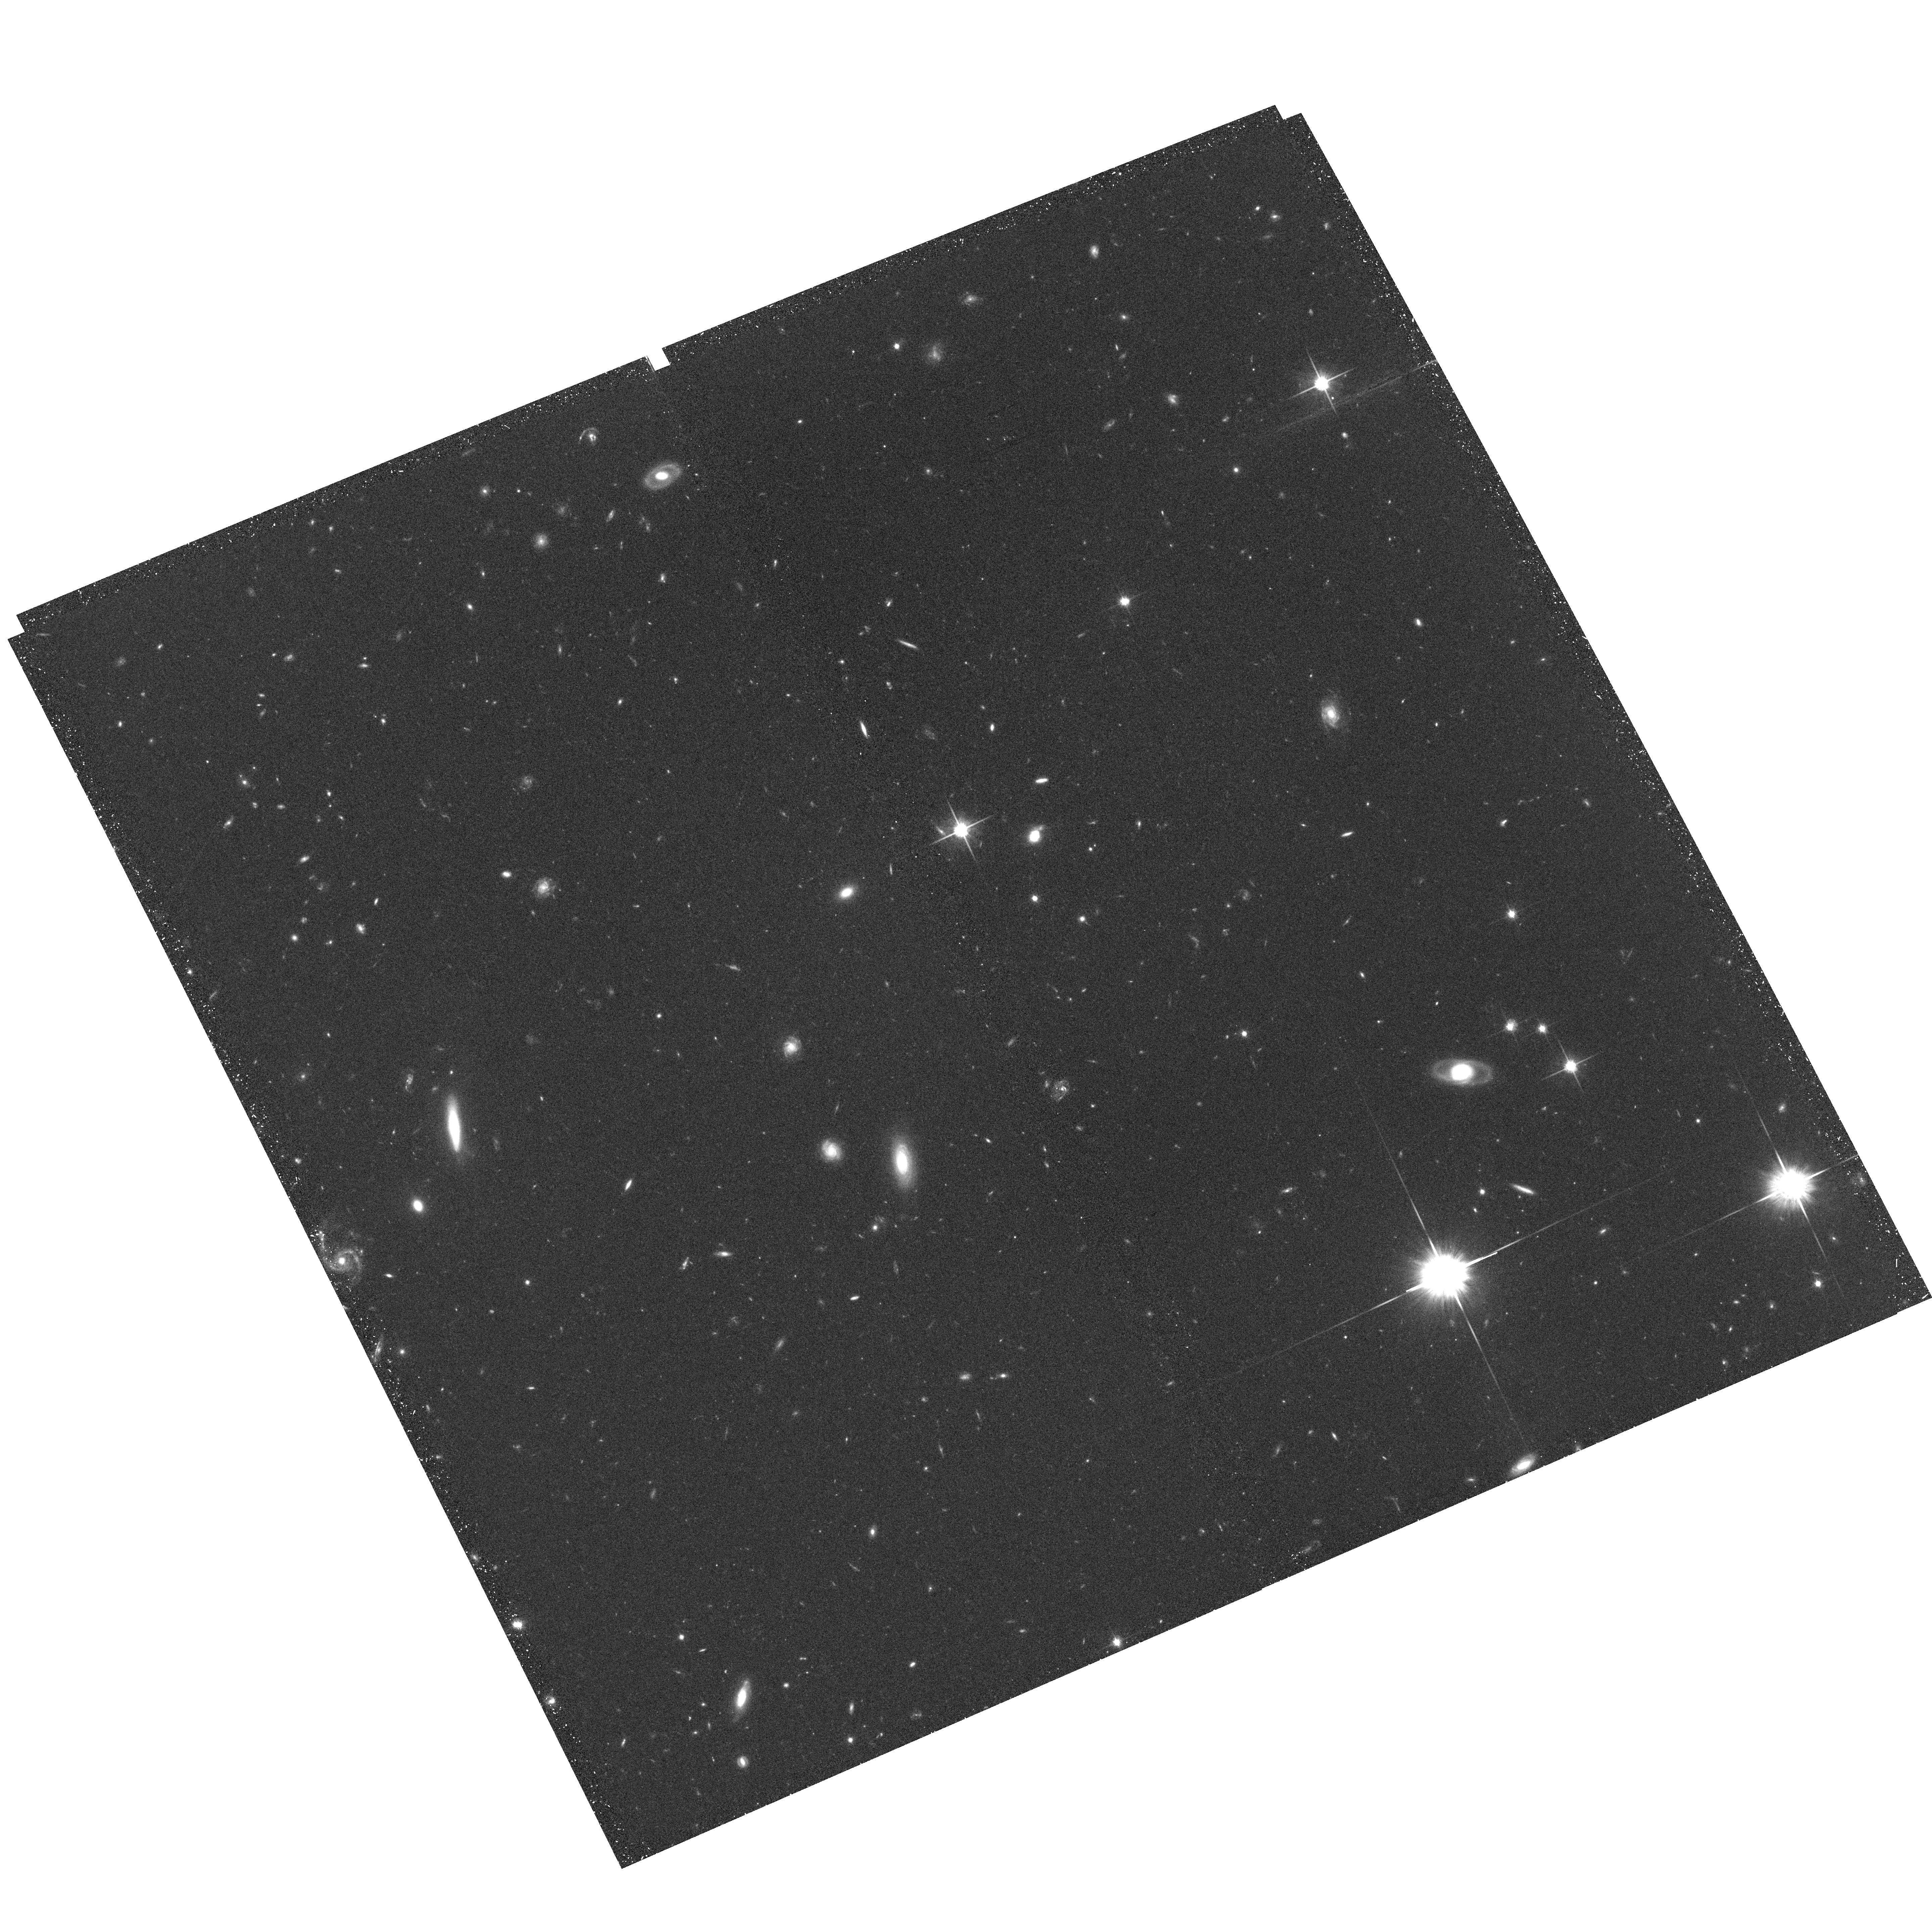
Target: field at RA 132.113°, Dec 44.721°. Instrument: ACS/WFC. Filter: F814W. Exposure: 37 min. Observation ID: hst_10825_02_acs_wfc_f814w_j9si02

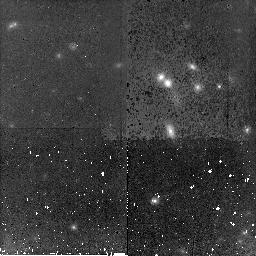
Target: GAL-084849+445157. Instrument: NICMOS/NIC2. Filter: F160W. Exposure: 44 min. Observation ID: n9si01010

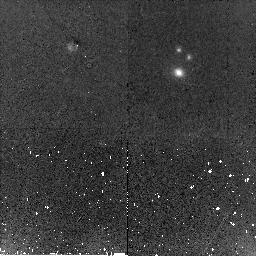
Target: GAL-084843+445519. Instrument: NICMOS/NIC2. Filter: F160W. Exposure: 44 min. Observation ID: n9si04010

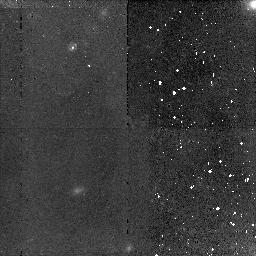
Target: GAL-084911+445157. Instrument: NICMOS/NIC2. Filter: F160W. Exposure: 44 min. Observation ID: n9si12010

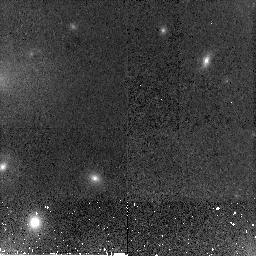
Target: GAL-084859+445139. Instrument: NICMOS/NIC2. Filter: F160W. Exposure: 44 min. Observation ID: n9si07010

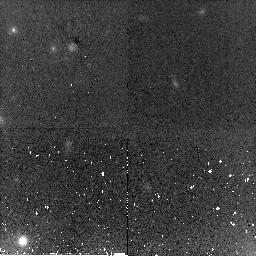
Target: GAL-084855+445205. Instrument: NICMOS/NIC2. Filter: F160W. Exposure: 44 min. Observation ID: n9si11010

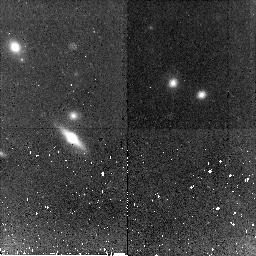
Target: GAL-084900+445251. Instrument: NICMOS/NIC2. Filter: F160W. Exposure: 44 min. Observation ID: n9si09010

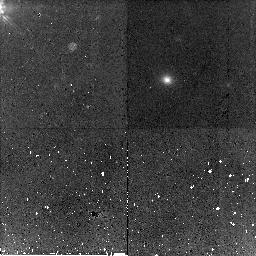
Target: GAL-084910+445016. Instrument: NICMOS/NIC2. Filter: F160W. Exposure: 44 min. Observation ID: n9si10010

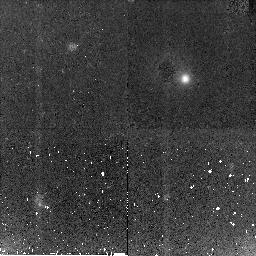
Target: GAL-084849+445416. Instrument: NICMOS/NIC2. Filter: F160W. Exposure: 44 min. Observation ID: n9si06010

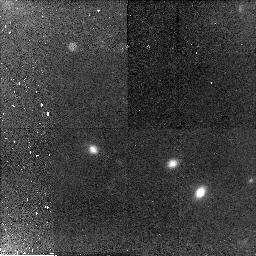
Target: GAL-084856+445128. Instrument: NICMOS/NIC2. Filter: F160W. Exposure: 44 min. Observation ID: n9si02010

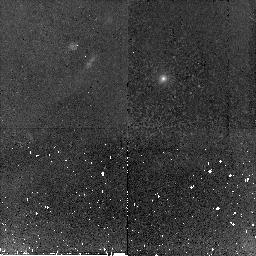
Target: GAL-084905+445204. Instrument: NICMOS/NIC2. Filter: F160W. Exposure: 44 min. Observation ID: n9si08010

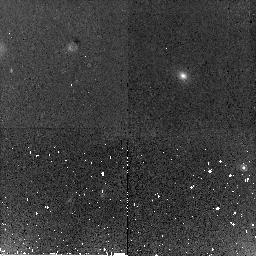
Target: GAL-084850+445202. Instrument: NICMOS/NIC2. Filter: F160W. Exposure: 44 min. Observation ID: n9si03010

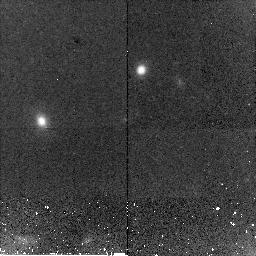
Target: GAL-084911+445127. Instrument: NICMOS/NIC2. Filter: F160W. Exposure: 44 min. Observation ID: n9si05010

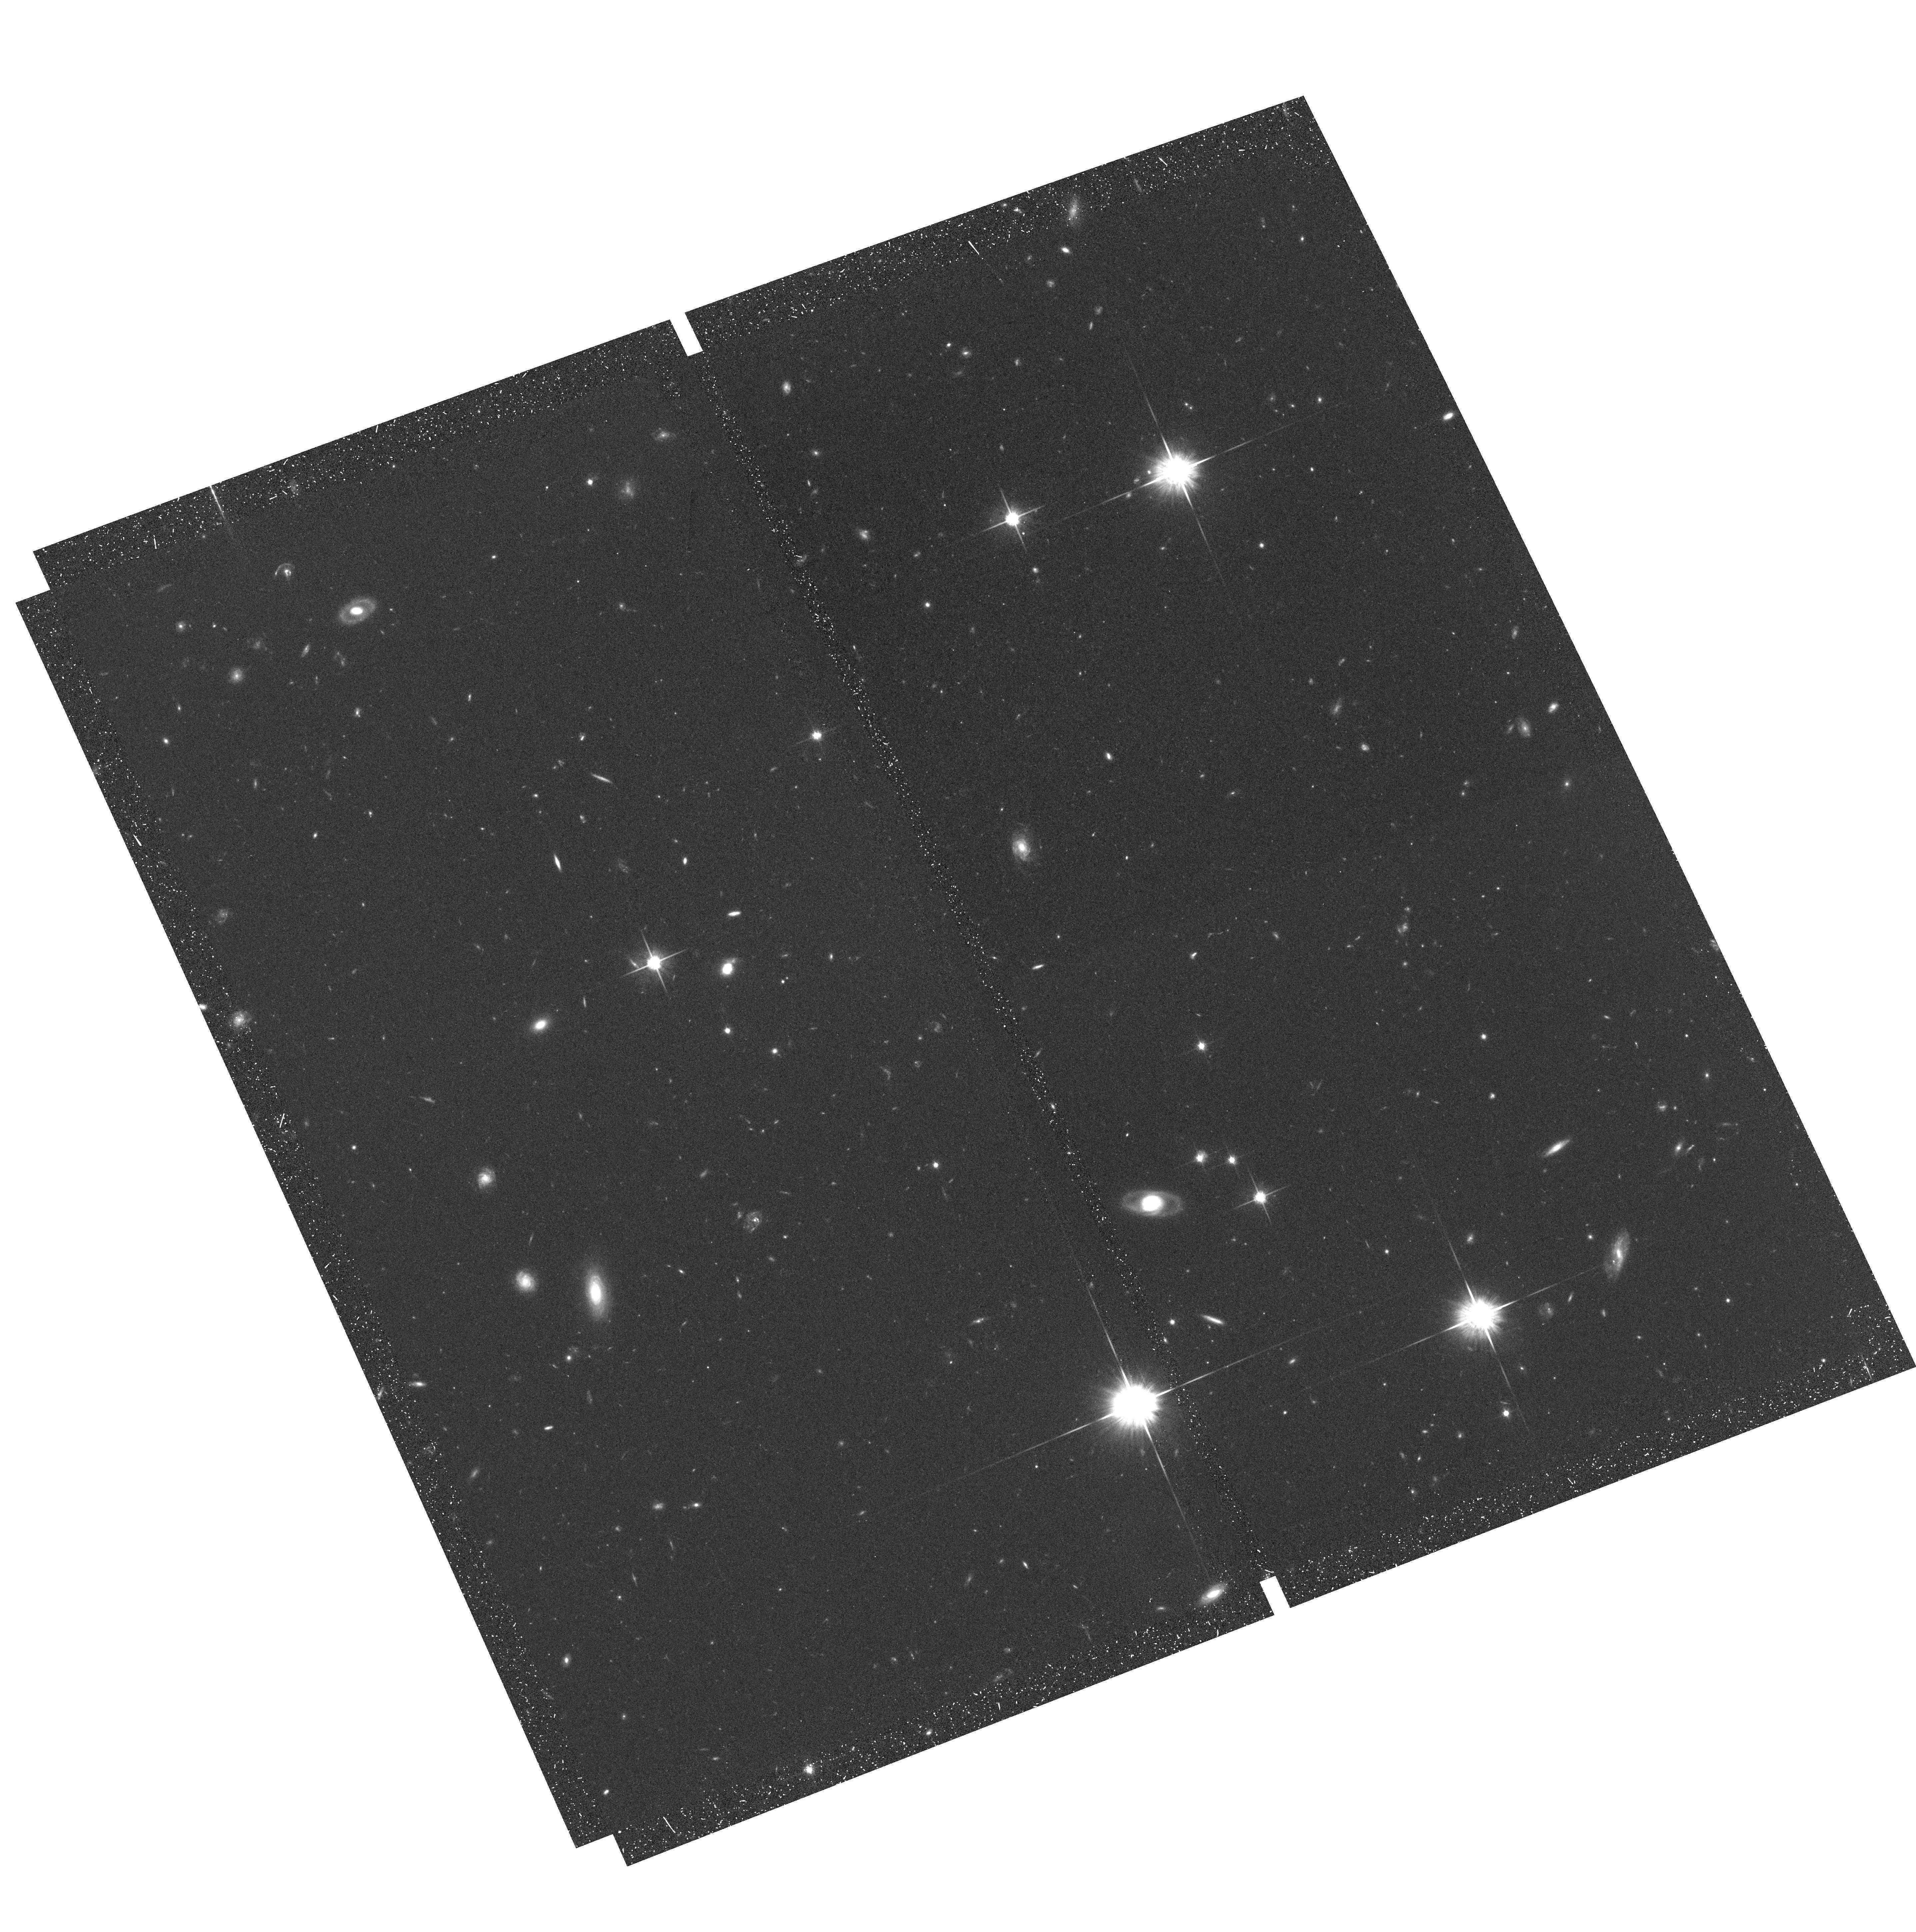
Target: field at RA 132.093°, Dec 44.726°. Instrument: ACS/WFC. Filter: F814W. Exposure: 37 min. Observation ID: hst_10825_03_acs_wfc_f814w_j9si03

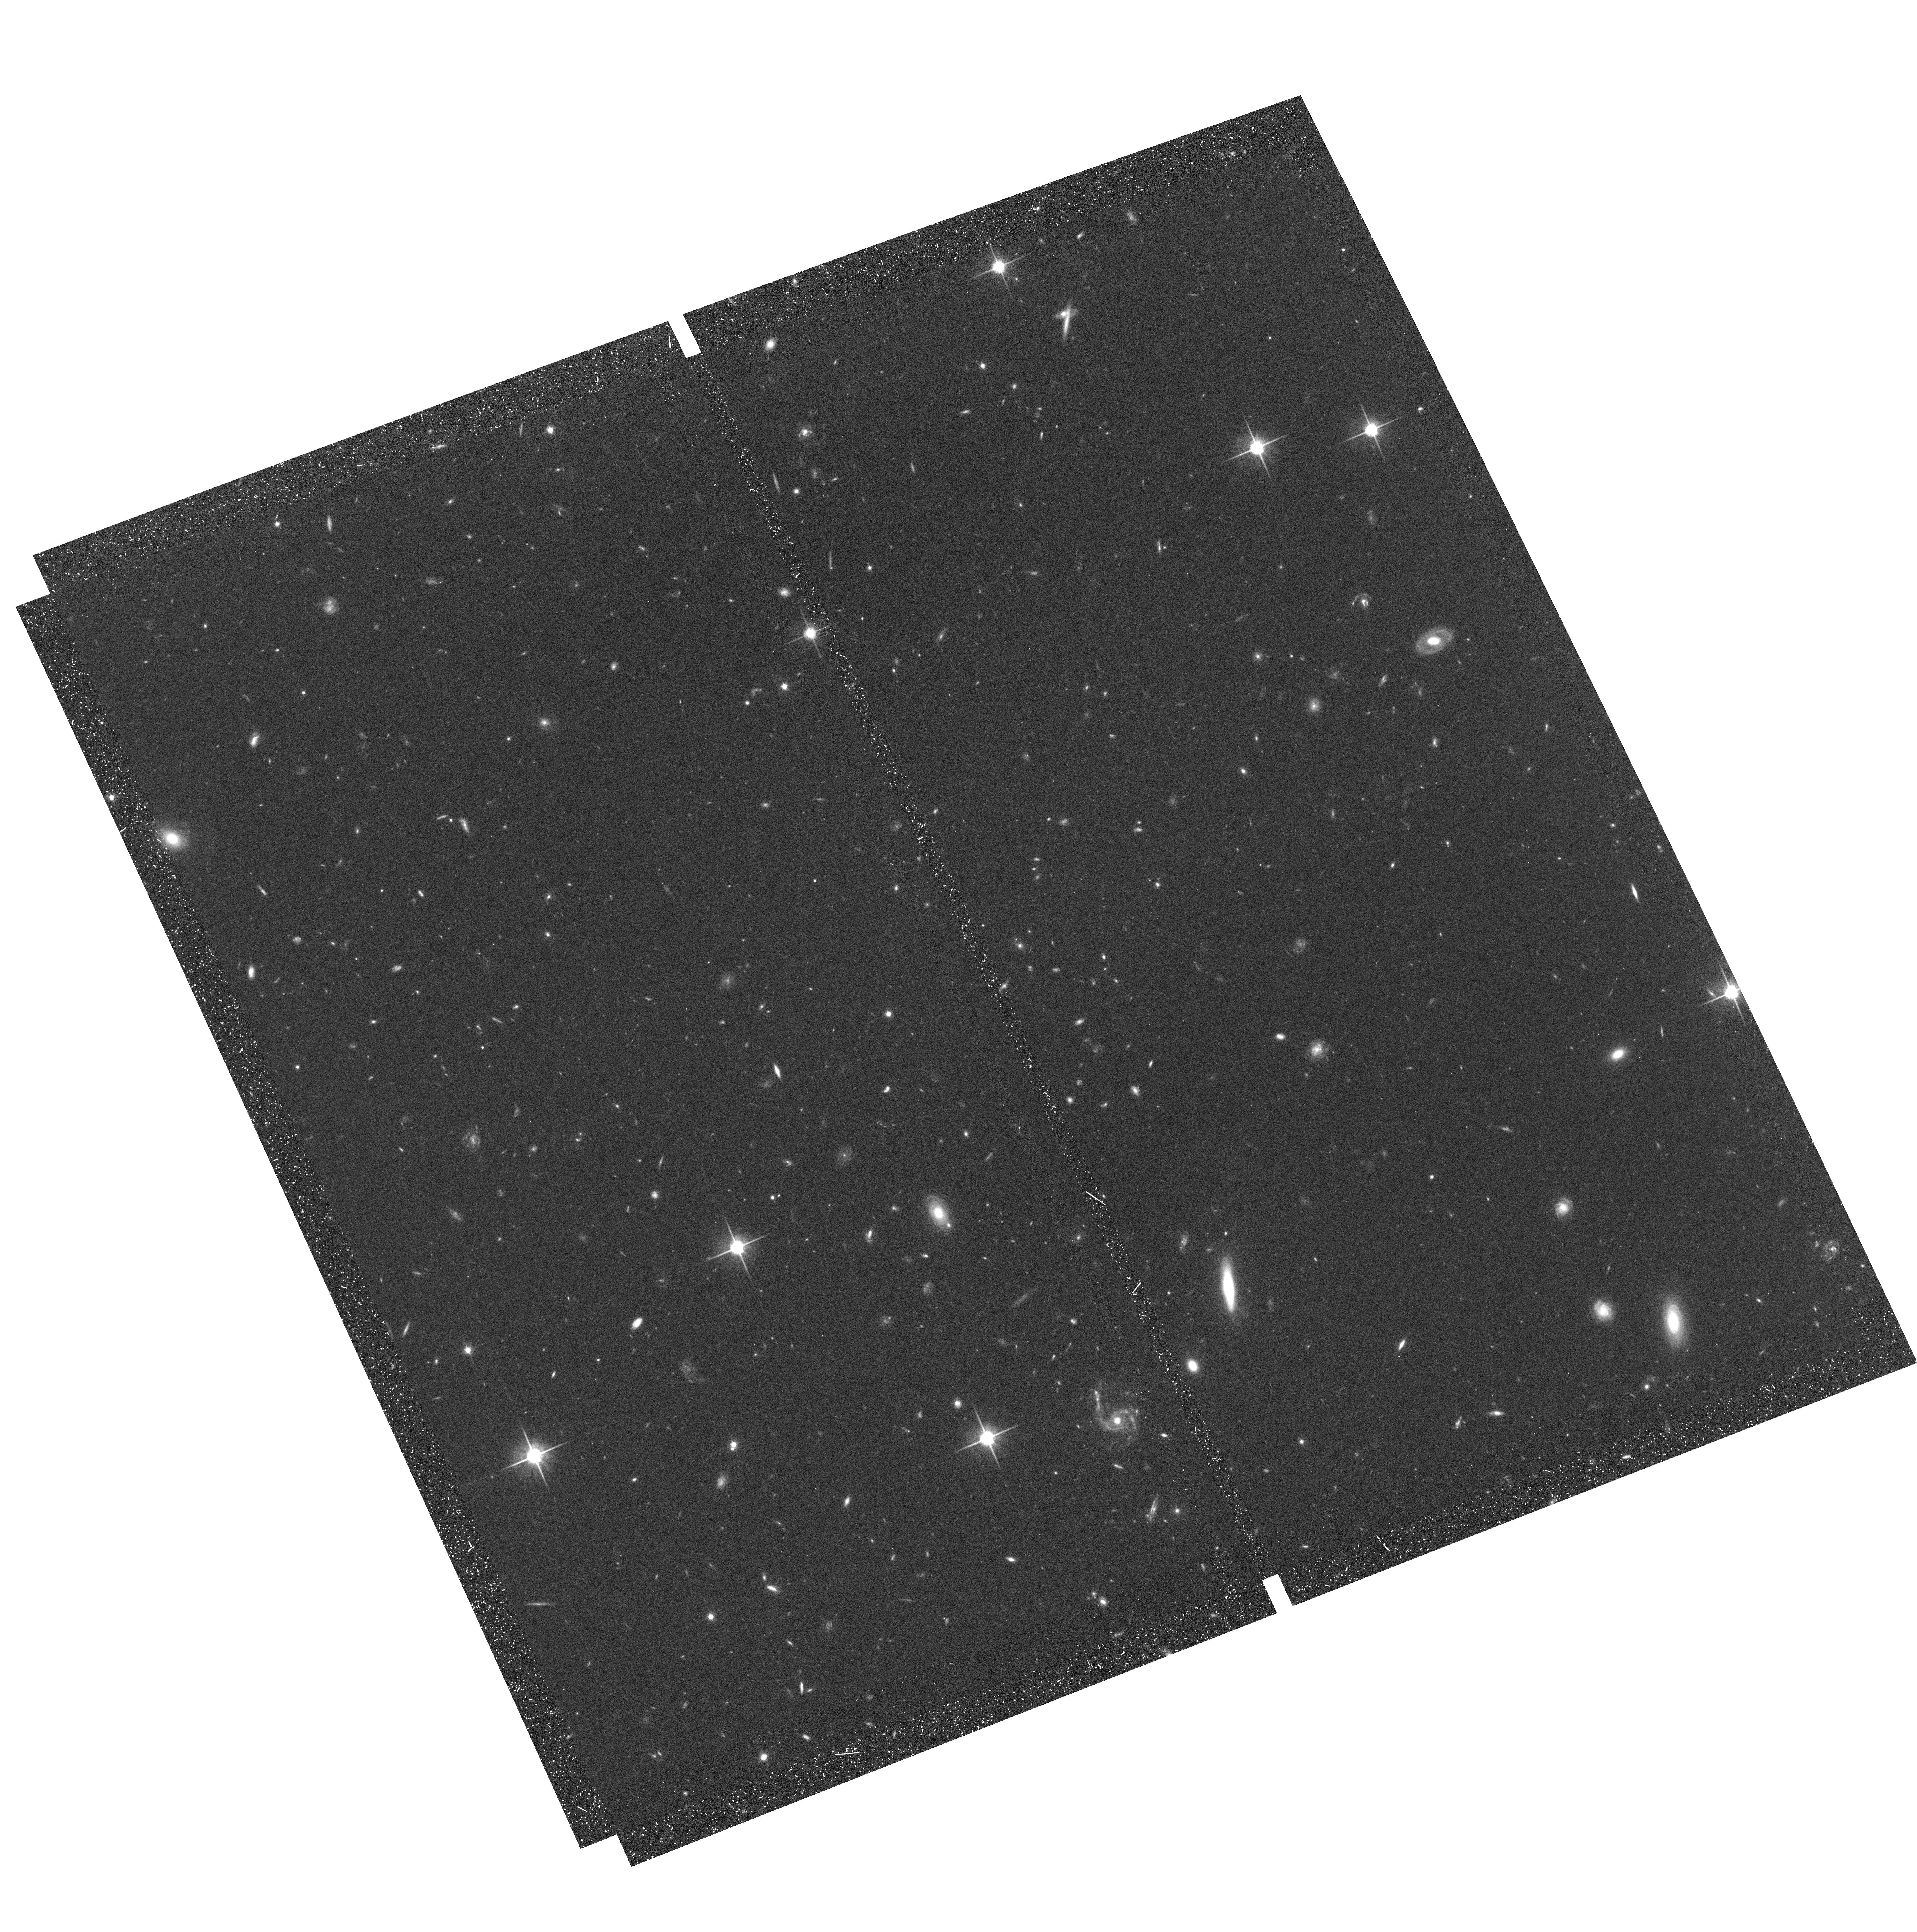
Target: field at RA 132.156°, Dec 44.727°. Instrument: ACS/WFC. Filter: F814W. Exposure: 37 min. Observation ID: hst_10825_08_acs_wfc_f814w_j9si08

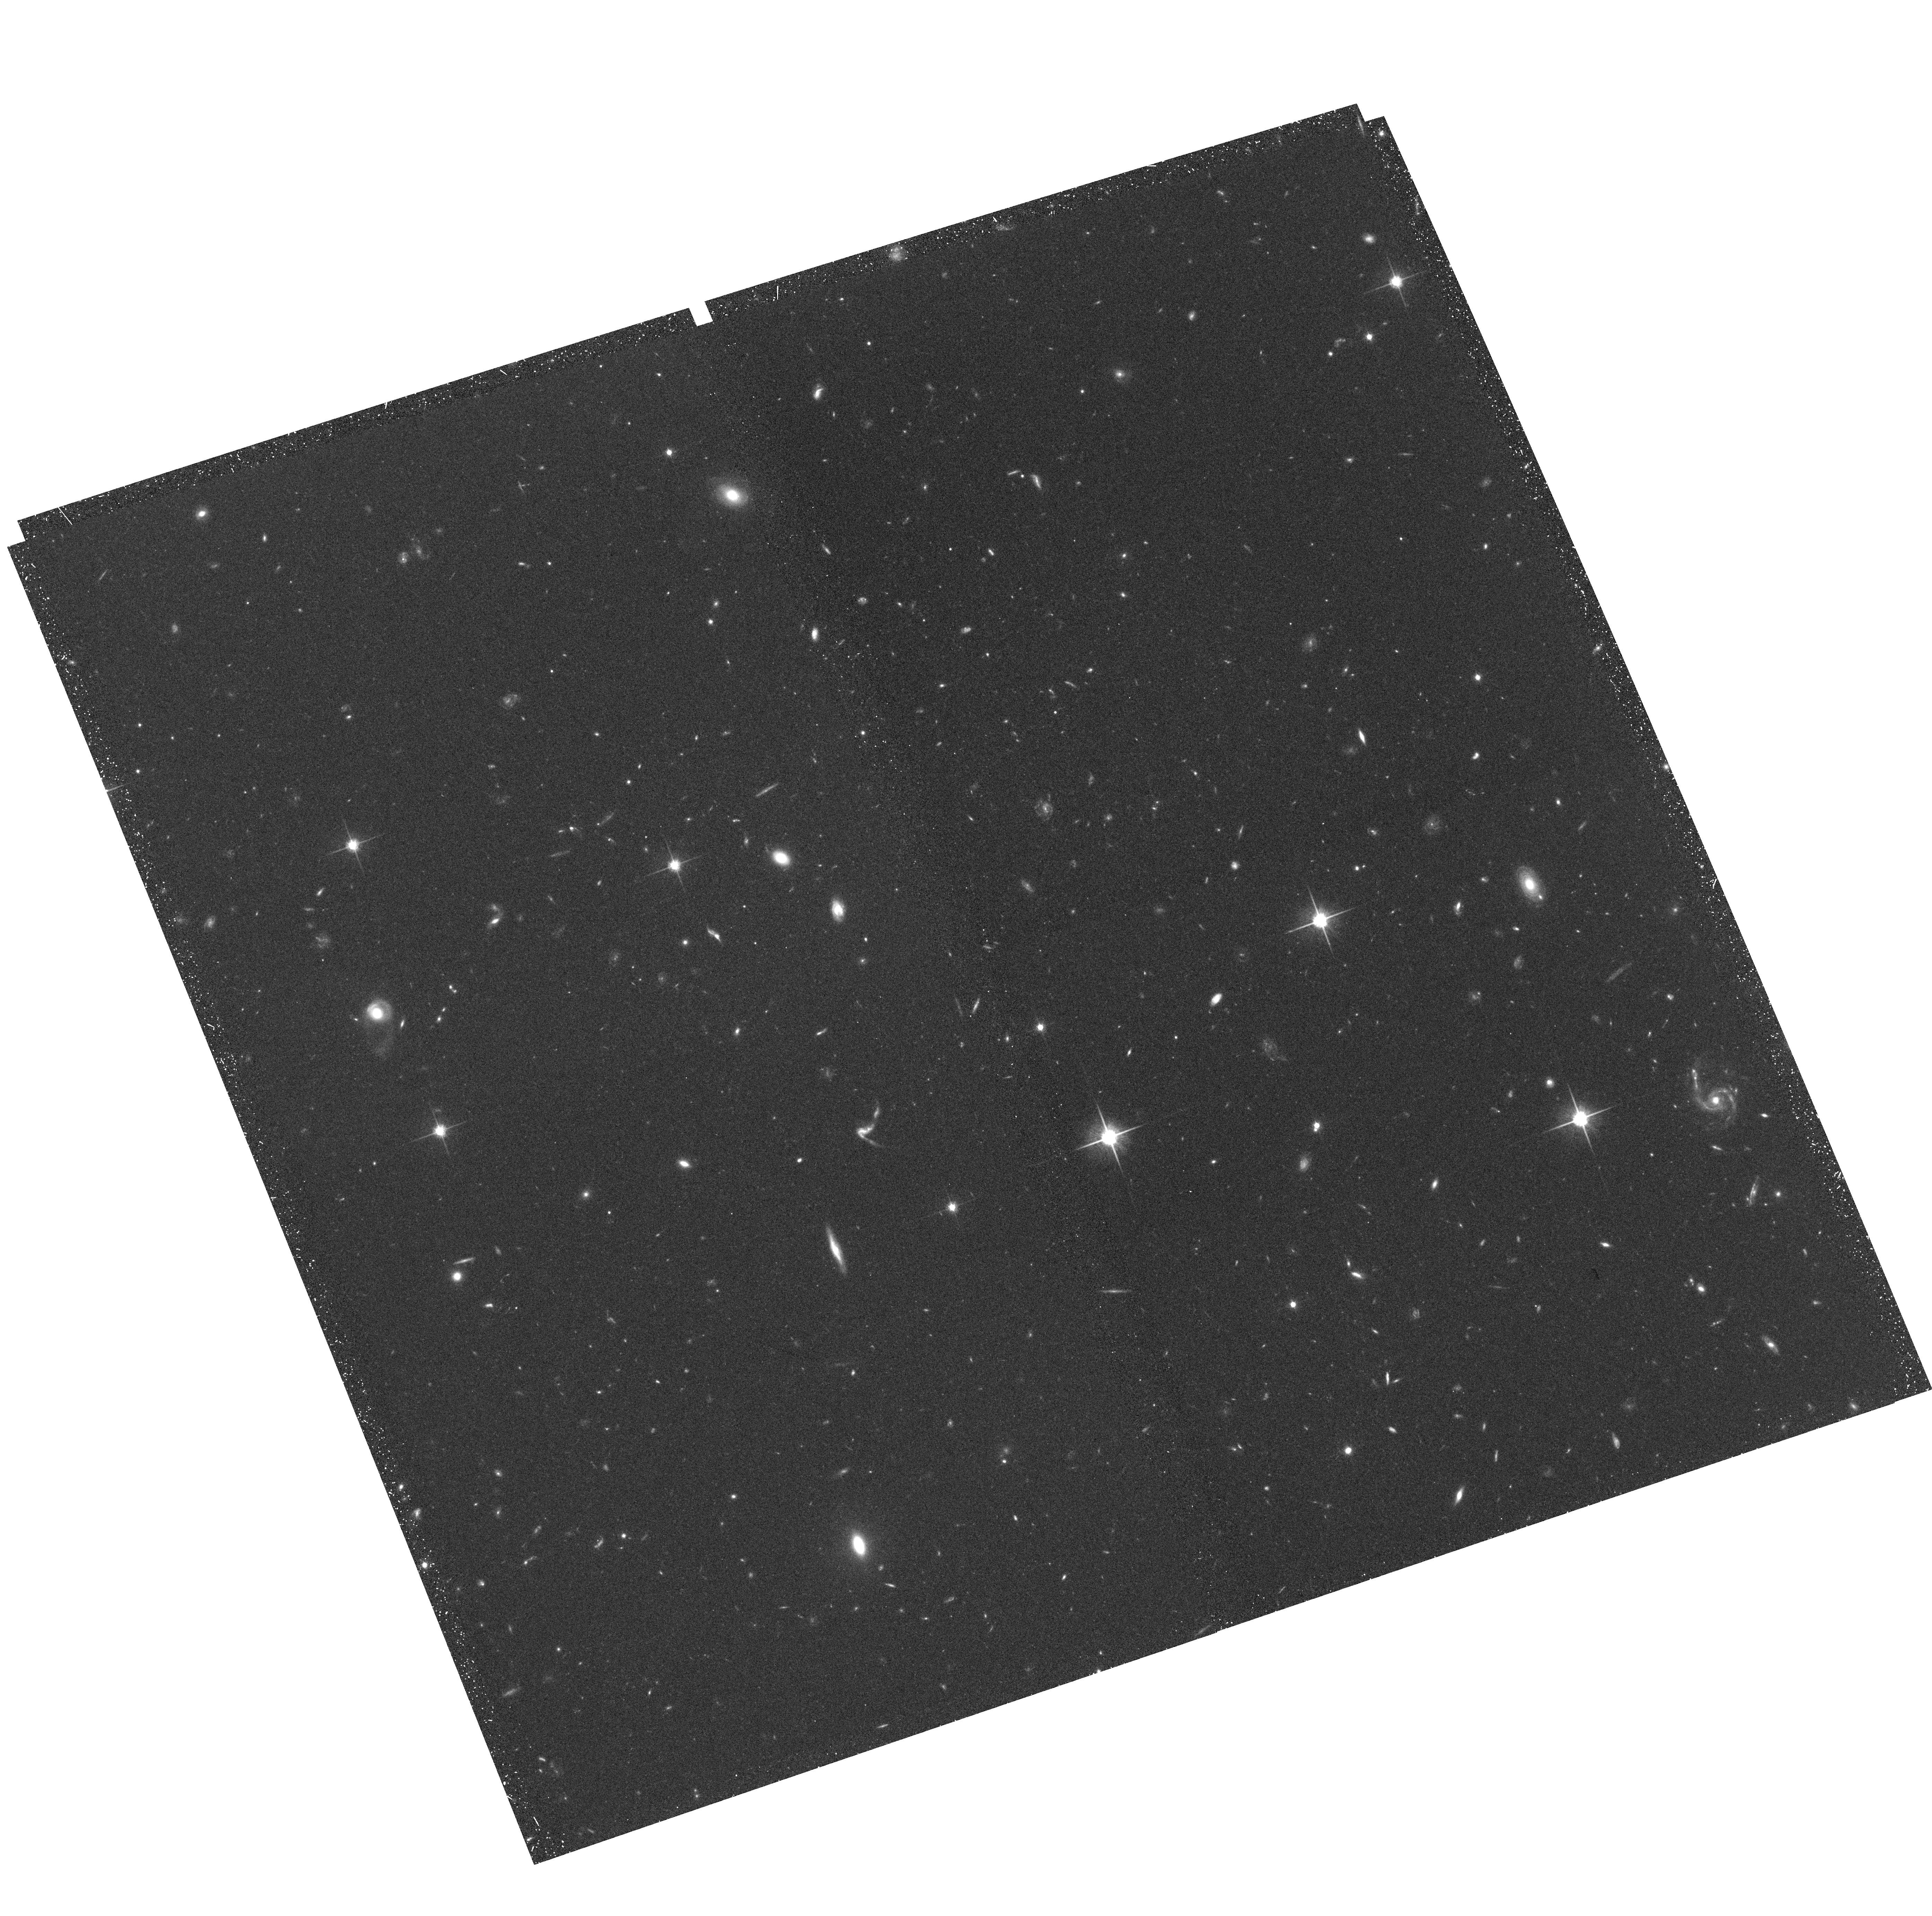
Target: field at RA 132.190°, Dec 44.714°. Instrument: ACS/WFC. Filter: F814W. Exposure: 37 min. Observation ID: hst_10825_05_acs_wfc_f814w_j9si05

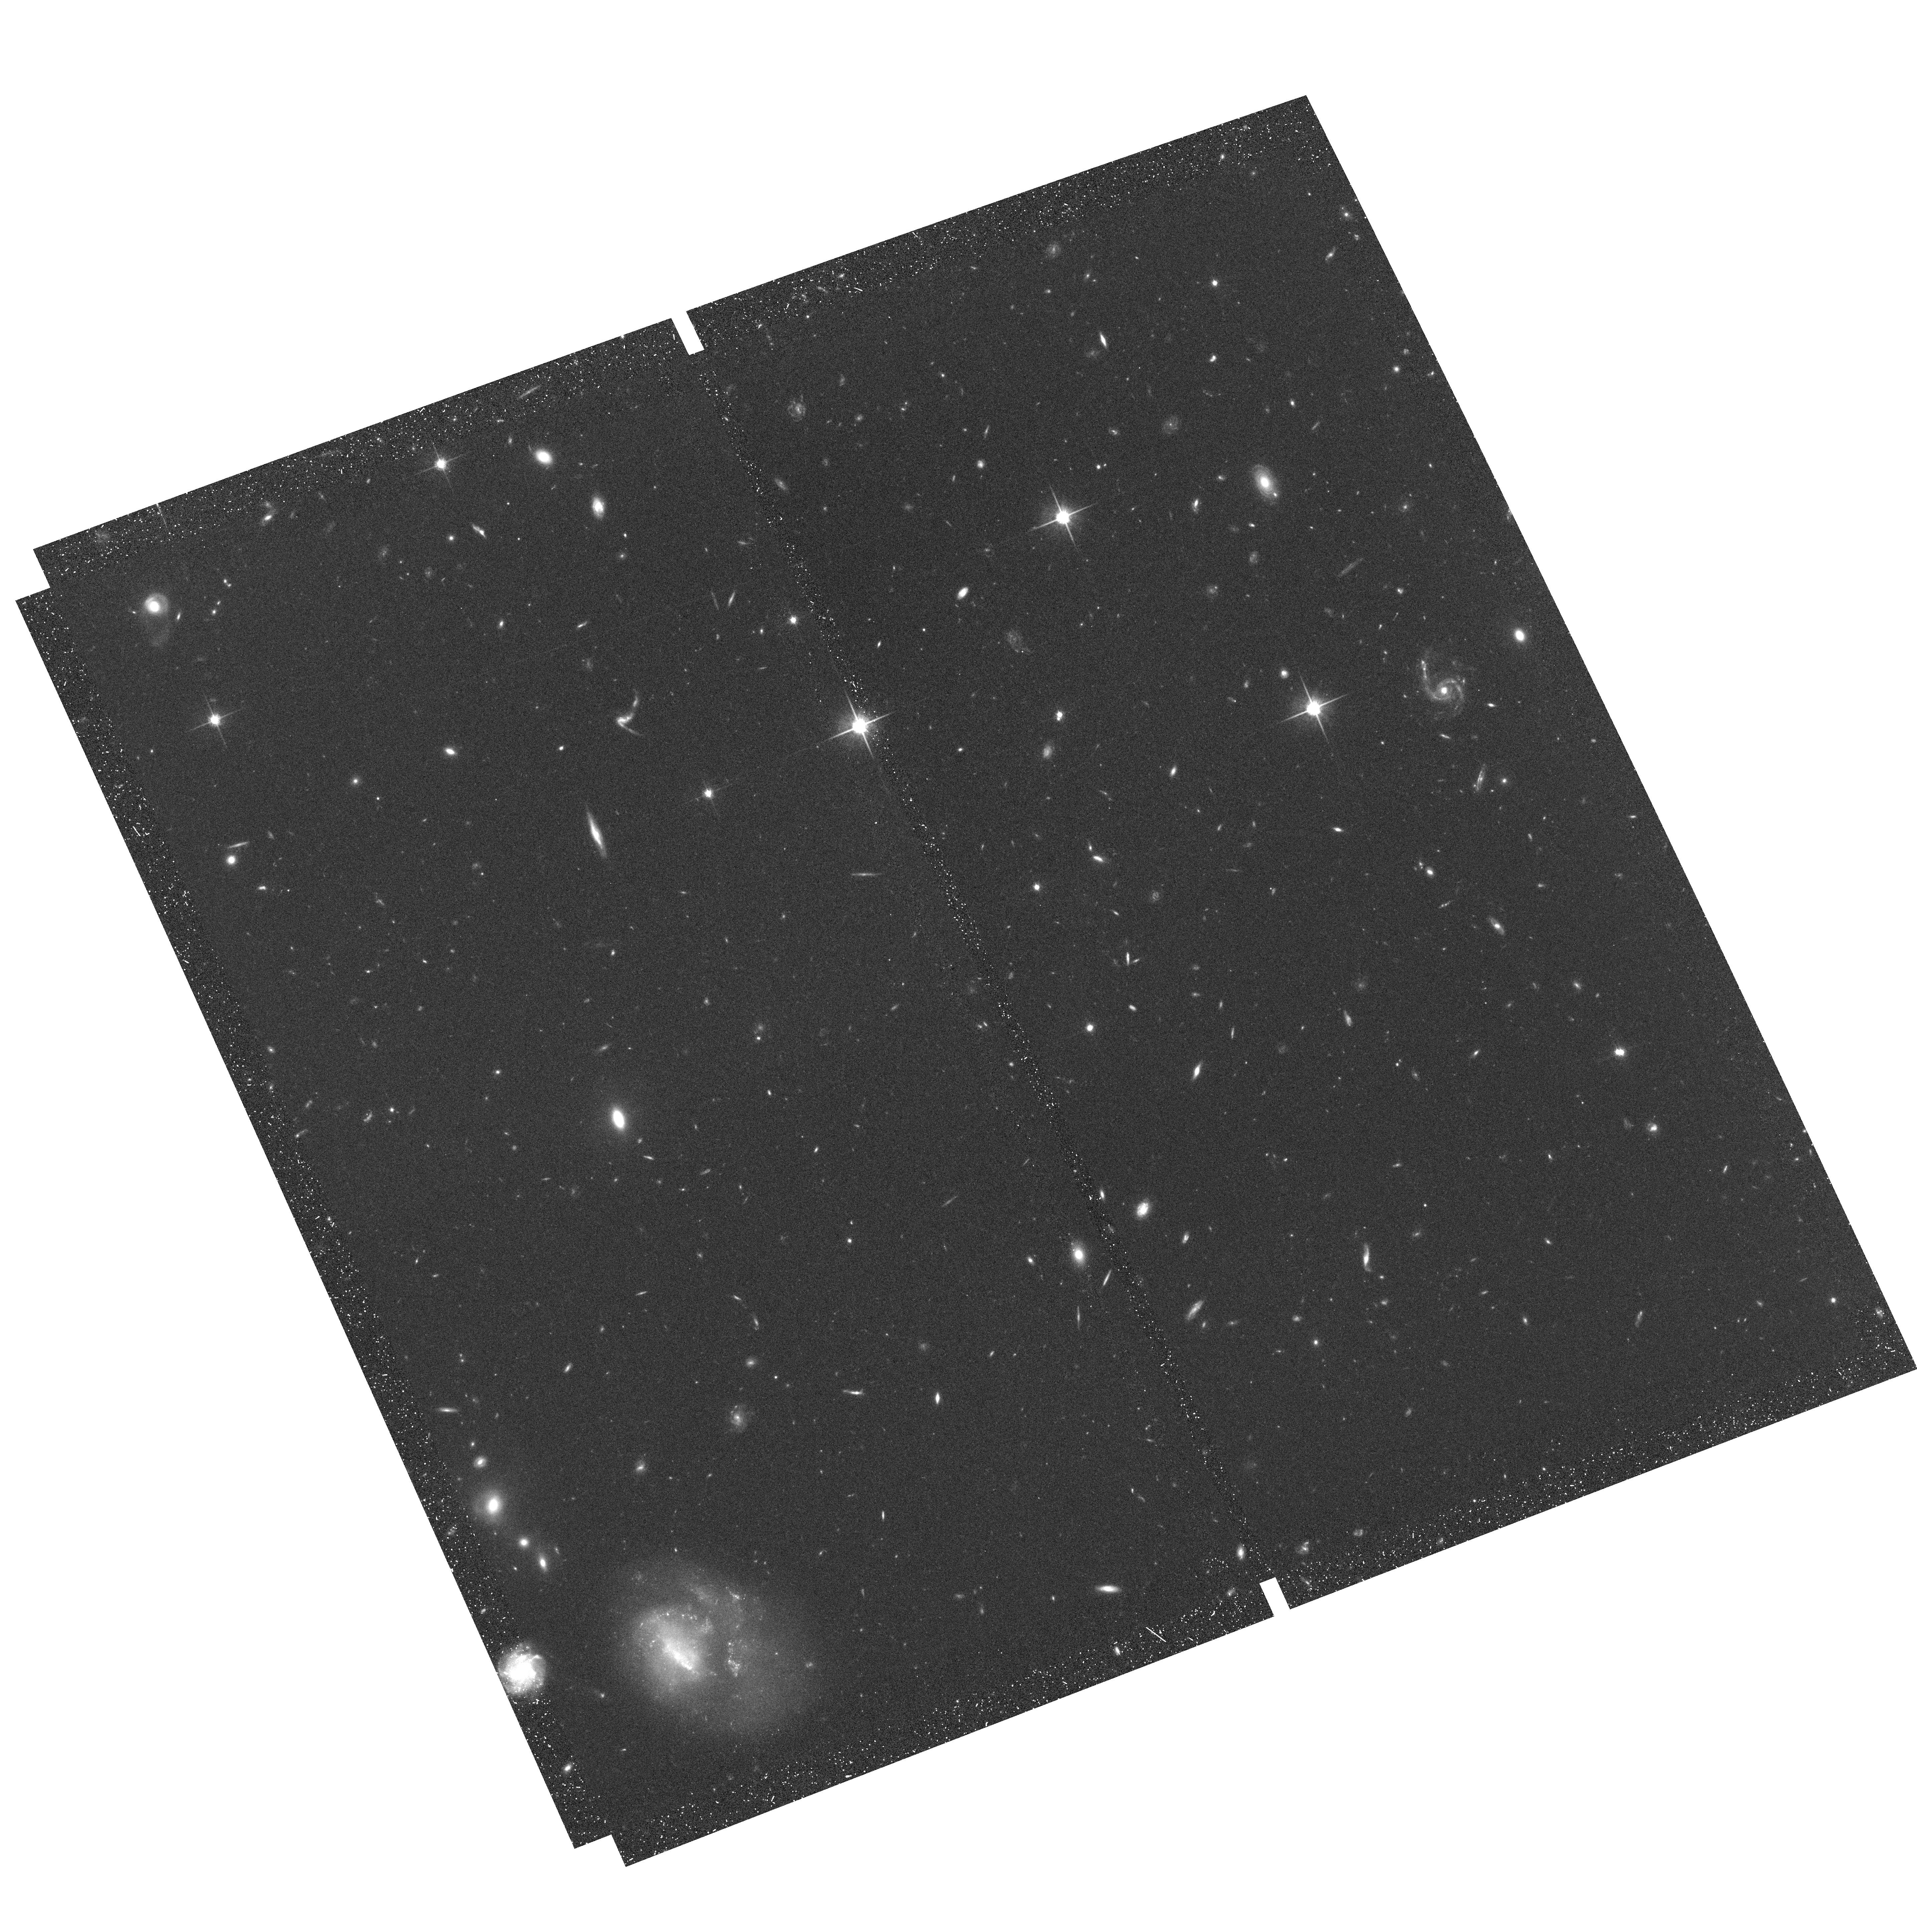
Target: field at RA 132.175°, Dec 44.696°. Instrument: ACS/WFC. Filter: F814W. Exposure: 37 min. Observation ID: hst_10825_10_acs_wfc_f814w_j9si10

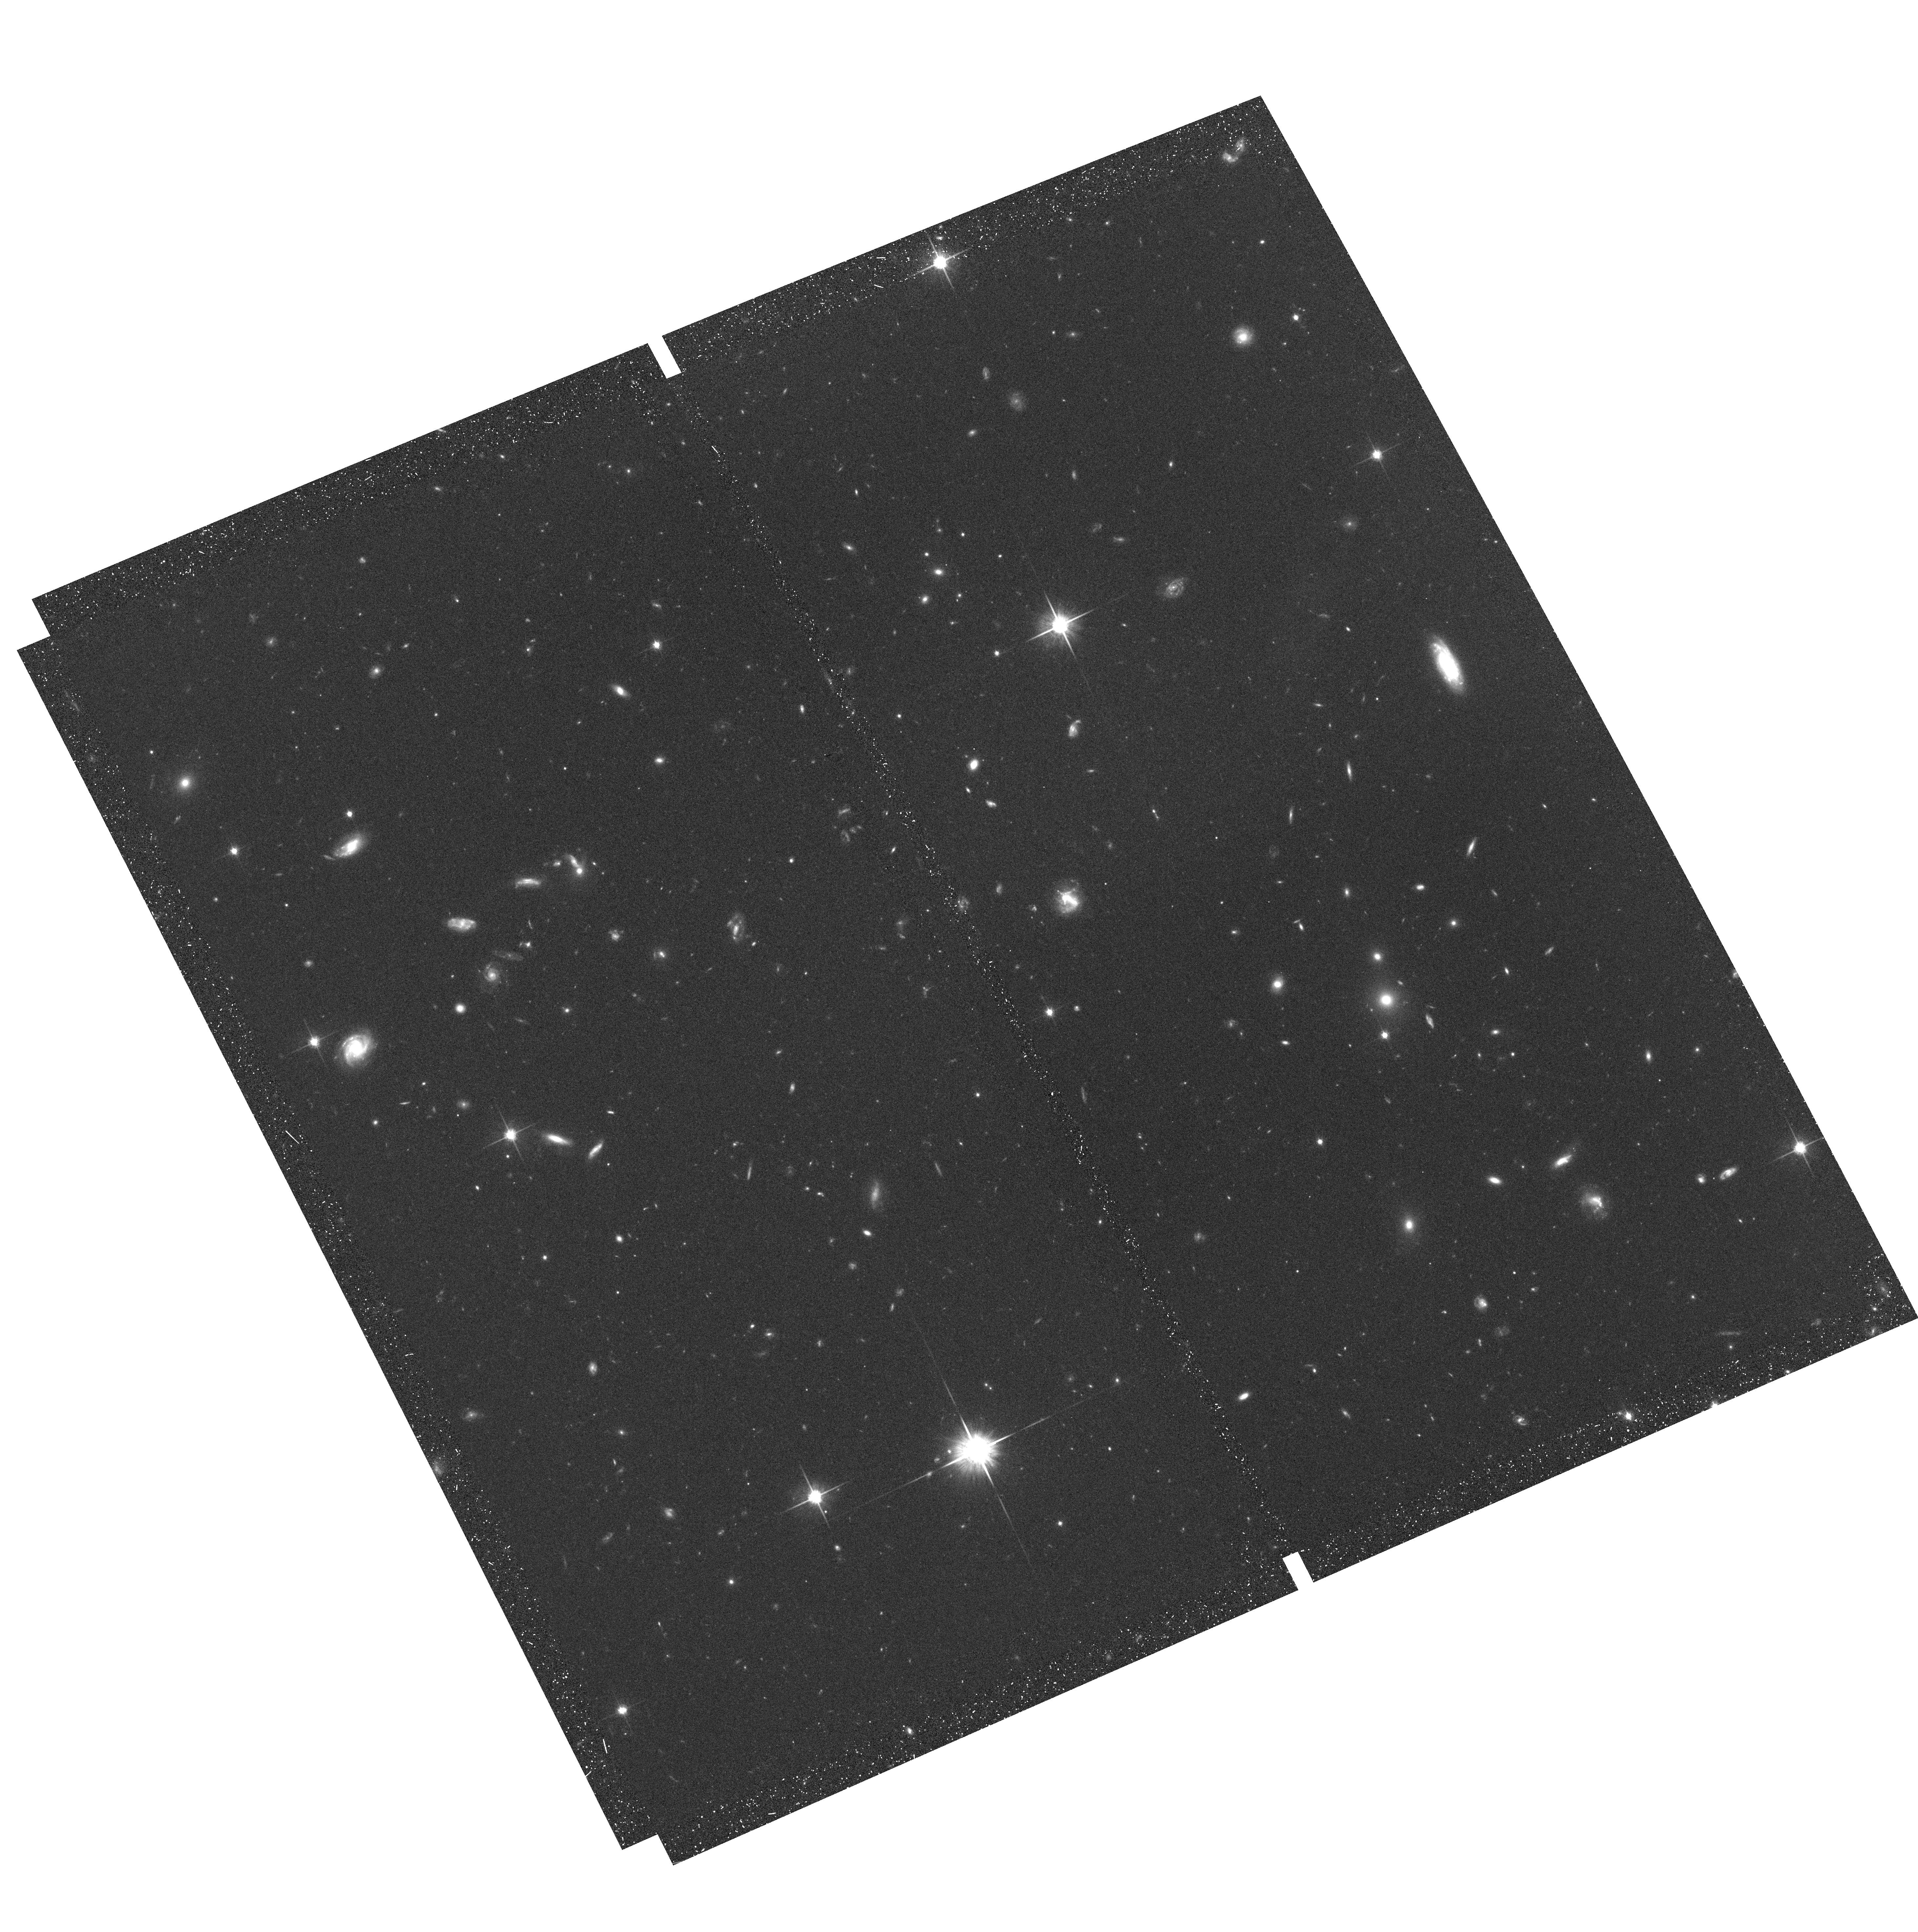
Target: field at RA 132.081°, Dec 44.767°. Instrument: ACS/WFC. Filter: F814W. Exposure: 37 min. Observation ID: hst_10825_06_acs_wfc_f814w_j9si06

The Formation Epoch of Early-type Galaxies: Constraints from the Fundamental Plane at z=1.3 (PI: Holden, Bradford)

Field and cluster surveys both show a ~50% decrease in the number of early-type galaxies at redshifts near 1. Galaxies that have either recently transformed into early-types or undergone star formation should have younger appearing stellar populations. The resulting change in the mass-to-light ratio can be detected by the offset in the fundamental plane with redshift. We will use the fundamental plane to test whether a significant fraction of early-type galaxies have evidence of recent star formation, using a sample of ~20 z=1.3 cluster and field early-type galaxies. This is 7 times larger than the sample previously used at this redshift. We already have the high signal-to-noise 12-20 hour long Keck spectra for these galaxies we need for velocity dispersions. To use the fundamental plane, we require sizes and surface brightnesses. We propose 12 orbits of NICMOS Camera 2 imaging to measure the sizes and surface brightness distributions of these objects in a rest-frame optical passband. These data will provide high quality surface brightness profiles out two ~2 half-light radii, at wavelengths comparable to previous fundamental plane studies. When combined with our spectra, the HST data will establish the mass-to-light ratio evolution for massive early-type galaxies from the fundamental plane. We will define the epoch of last star formation for these z=1.3 galaxies, directly testing the claims of strong evolution at z=1.